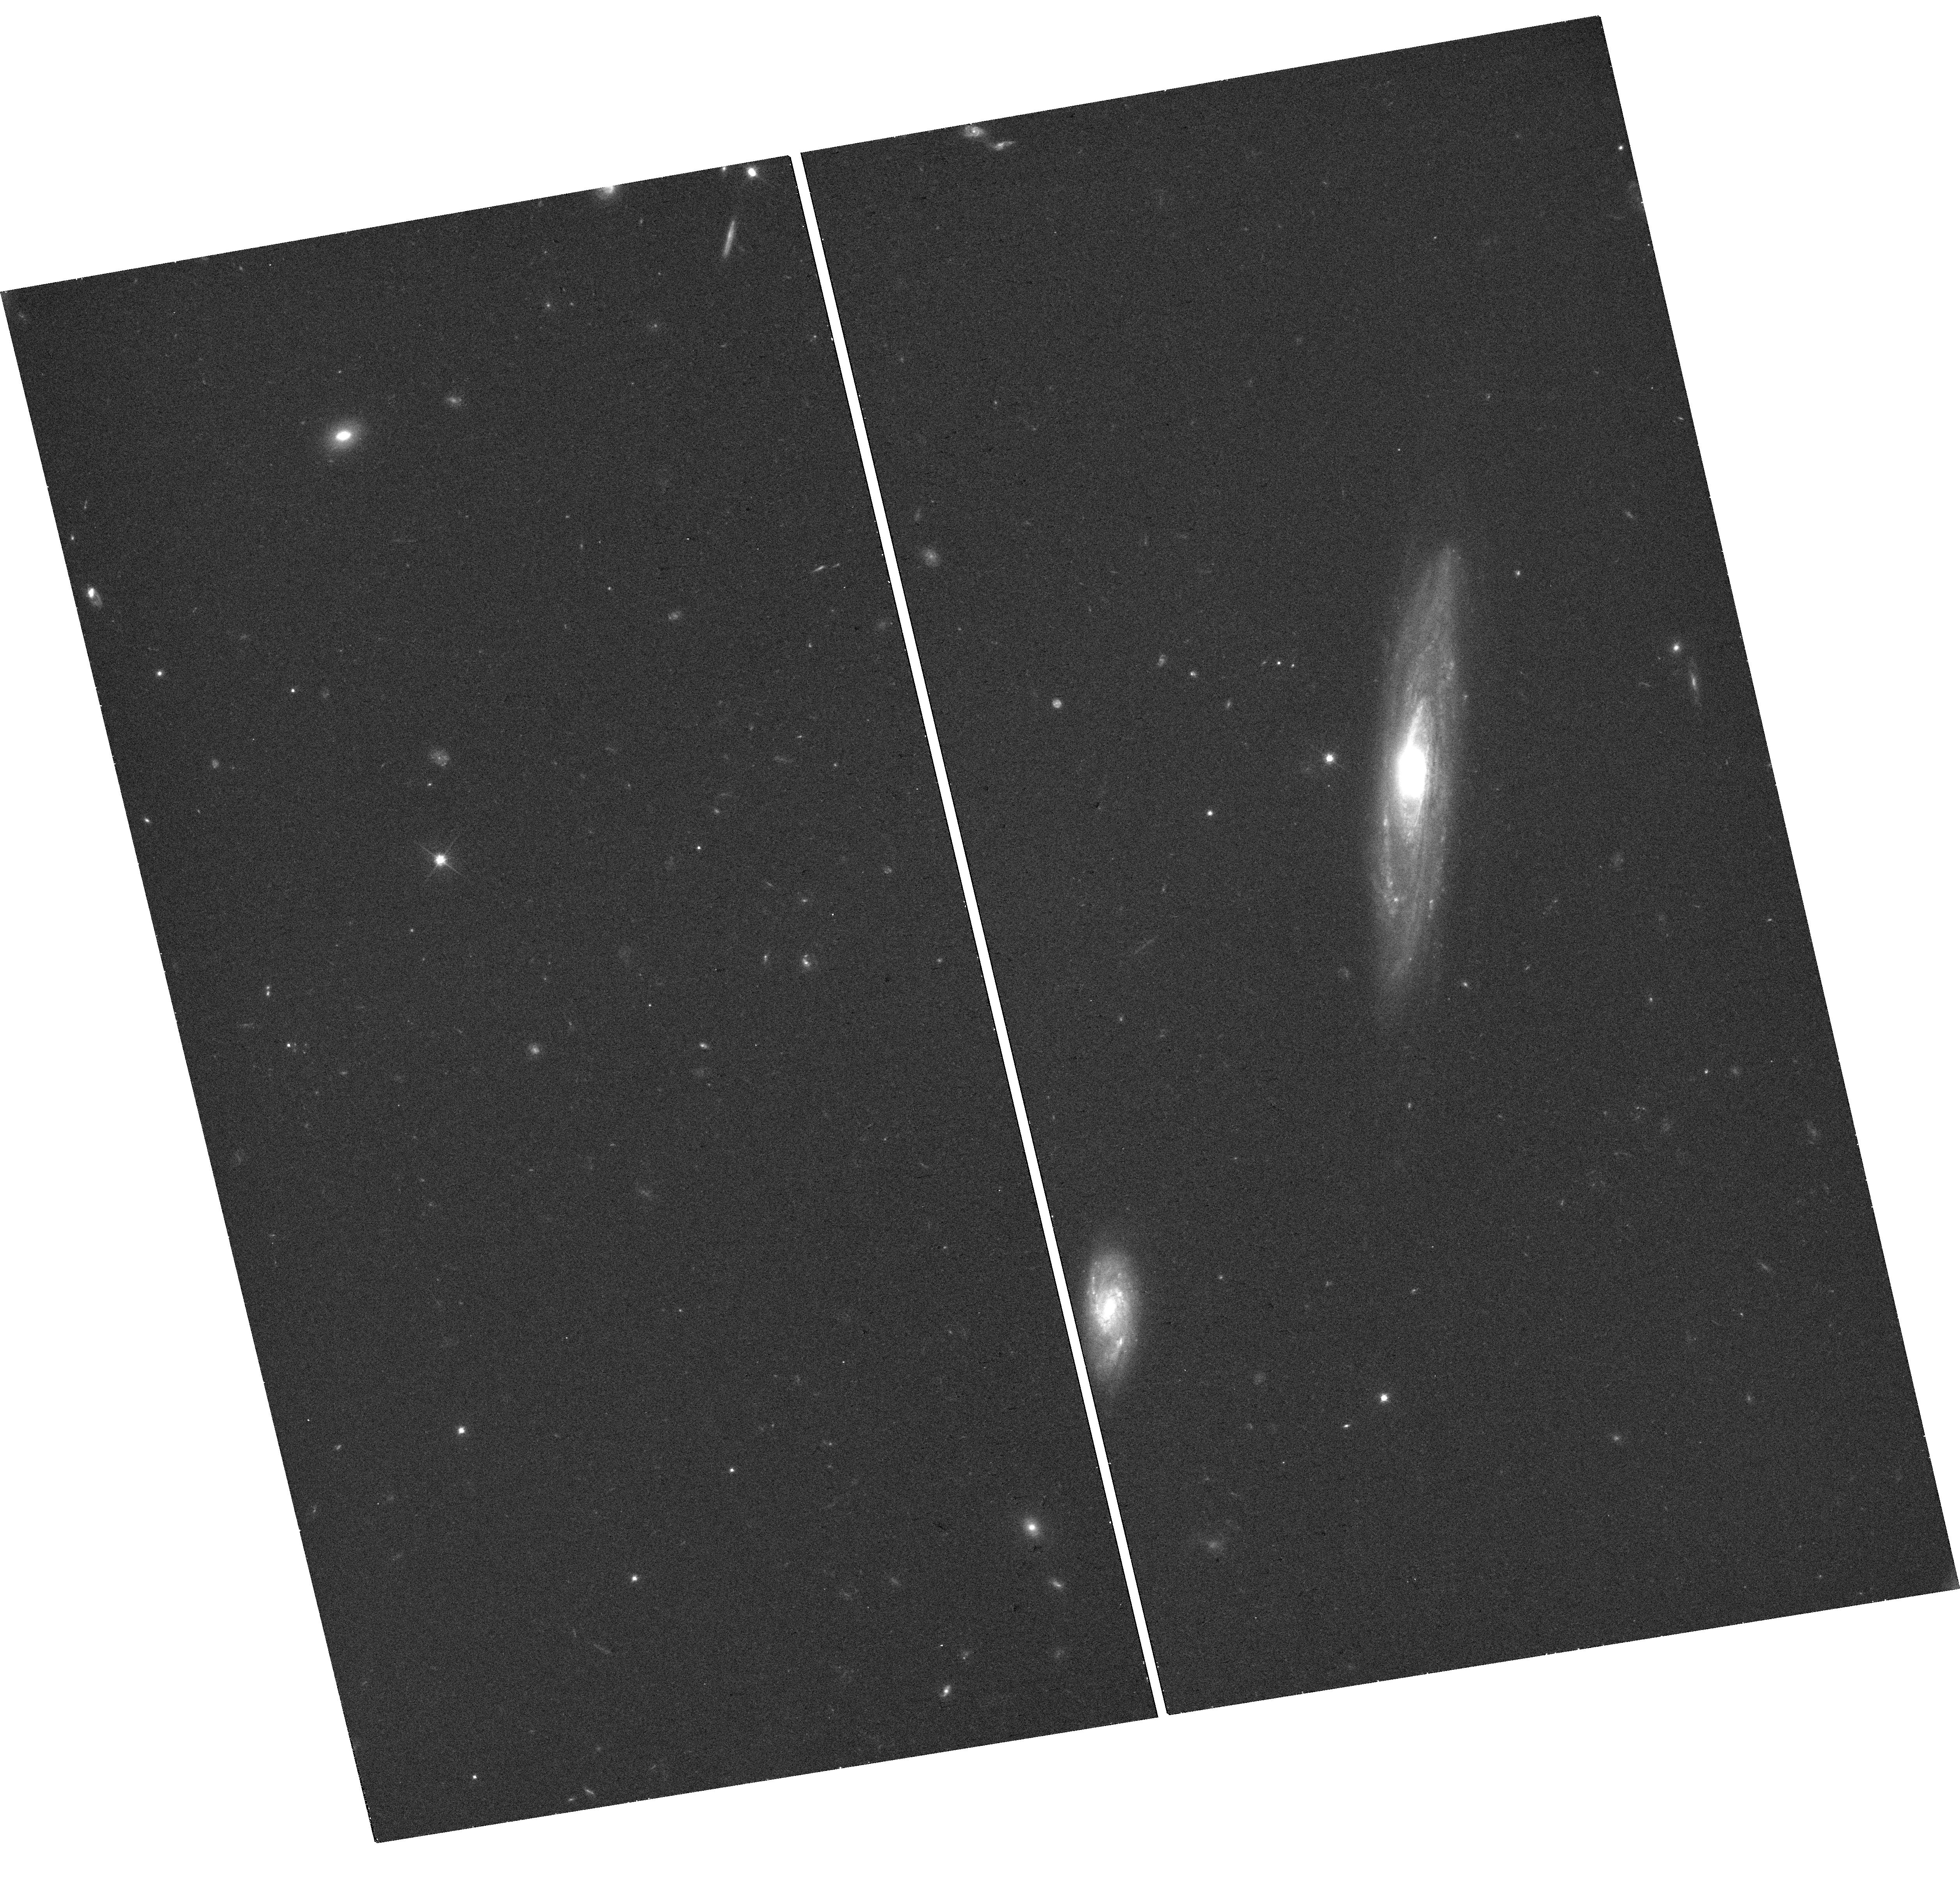
Target: GRB190829A
Instrument: WFC3/UVIS
Filter: F606W
Exposure: 17 min
Observation ID: hst_16042_04_wfc3_uvis_f606w_ie8a04

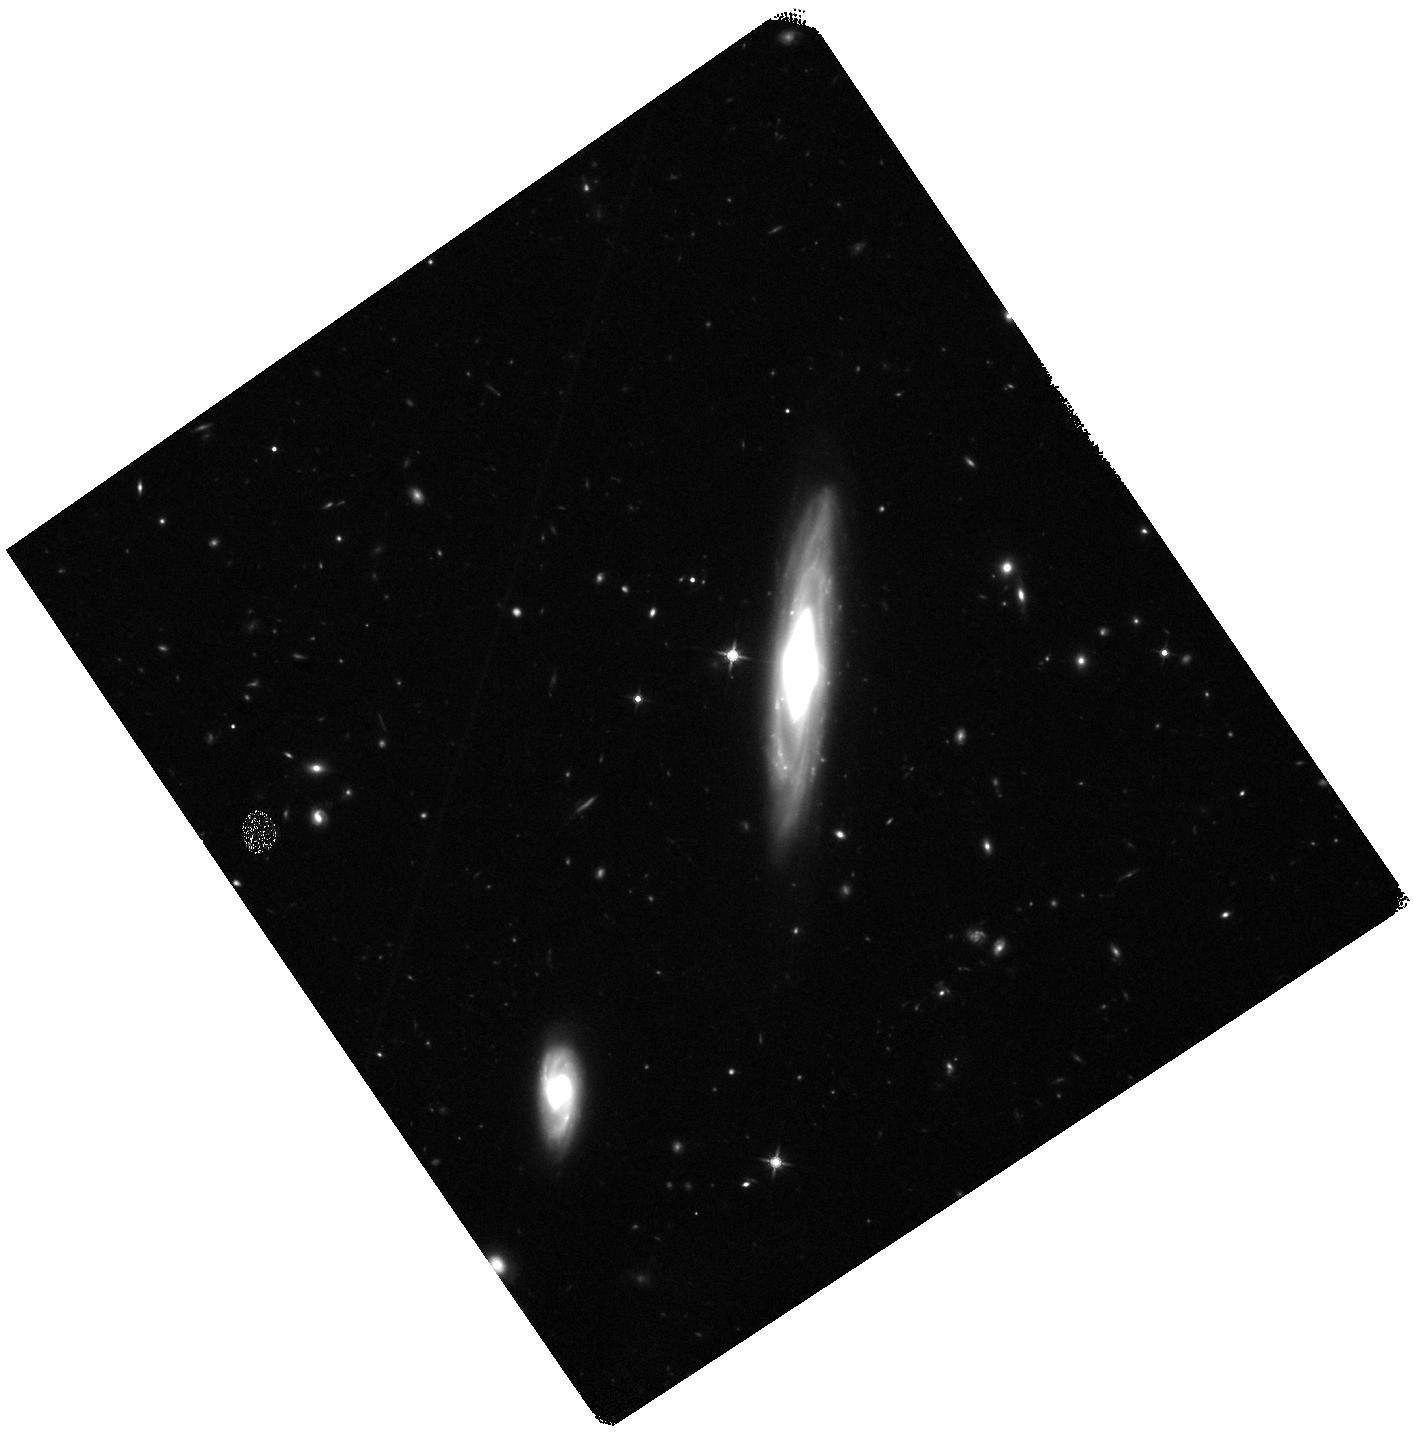
Target: GRB190829A
Instrument: WFC3/IR
Filter: F140W
Exposure: 20 min
Observation ID: hst_16042_03_wfc3_ir_f140w_ie8a03

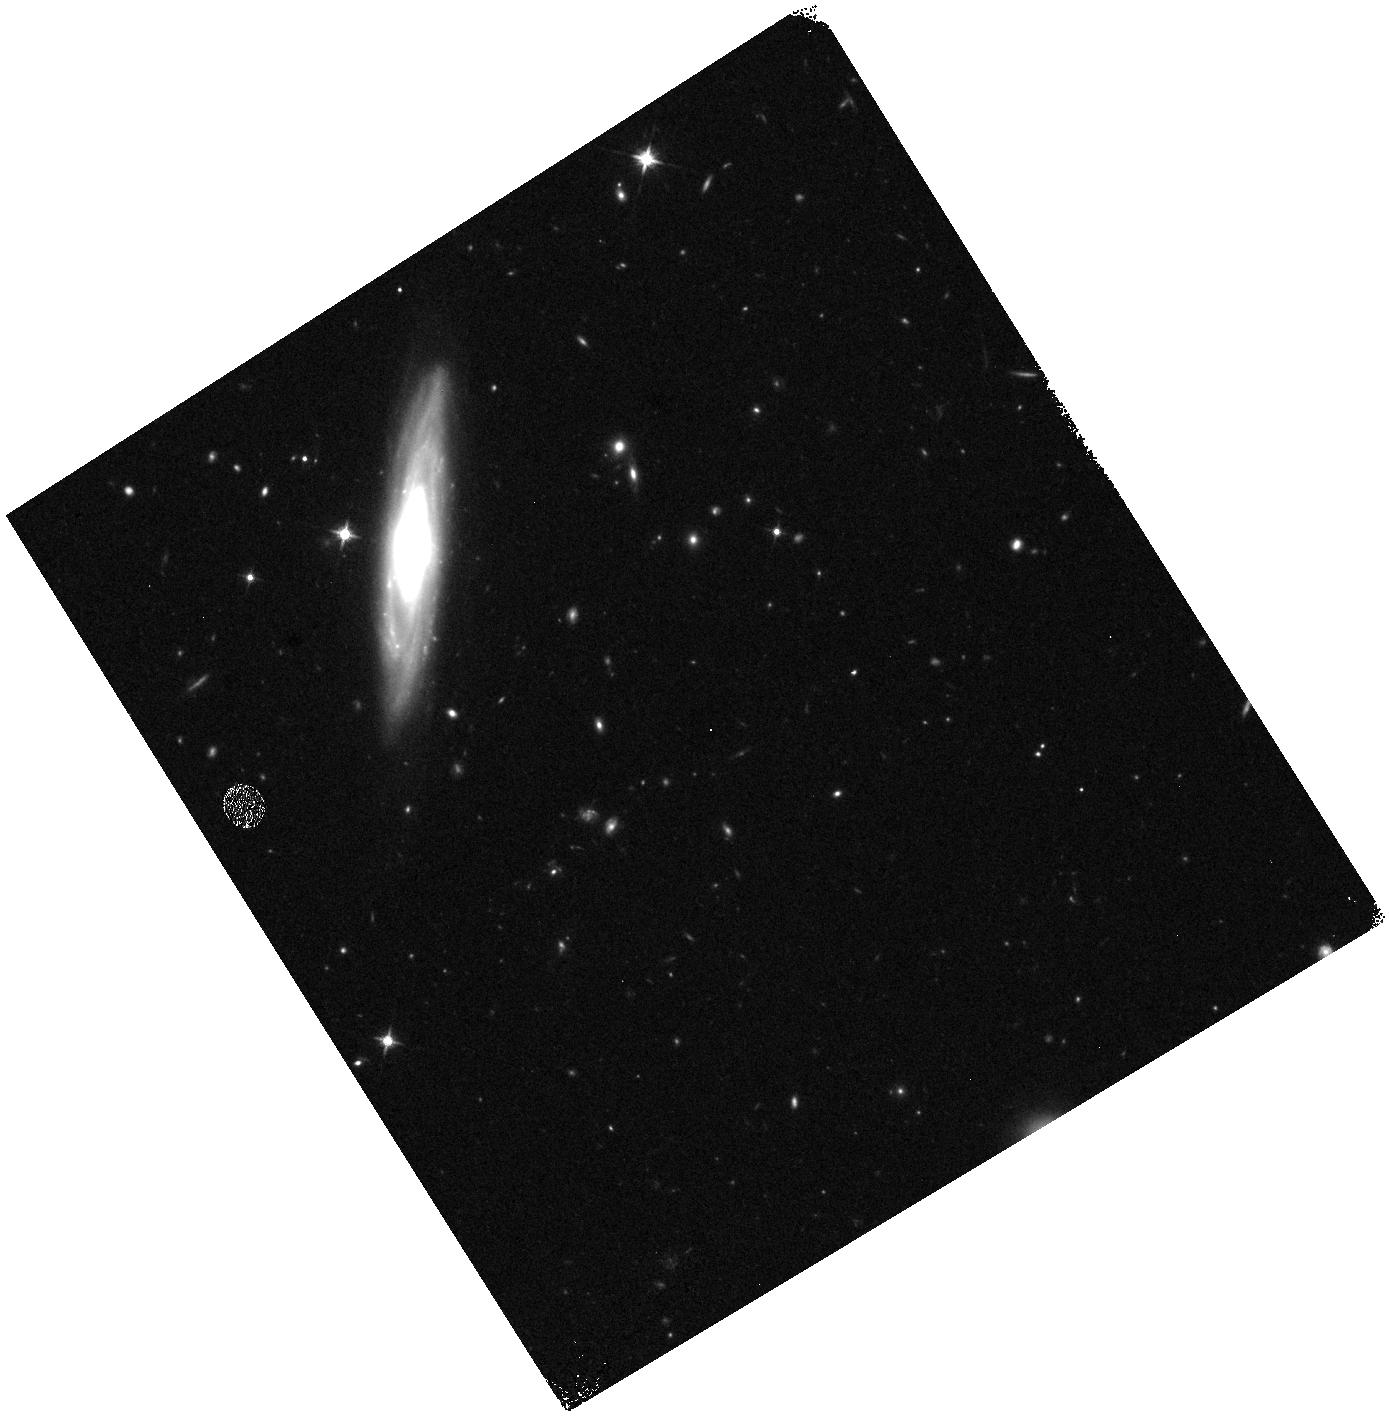
Target: GRB190829A
Instrument: WFC3/IR
Filter: F125W
Exposure: 12 min
Observation ID: hst_16042_01_wfc3_ir_f125w_ie8a01

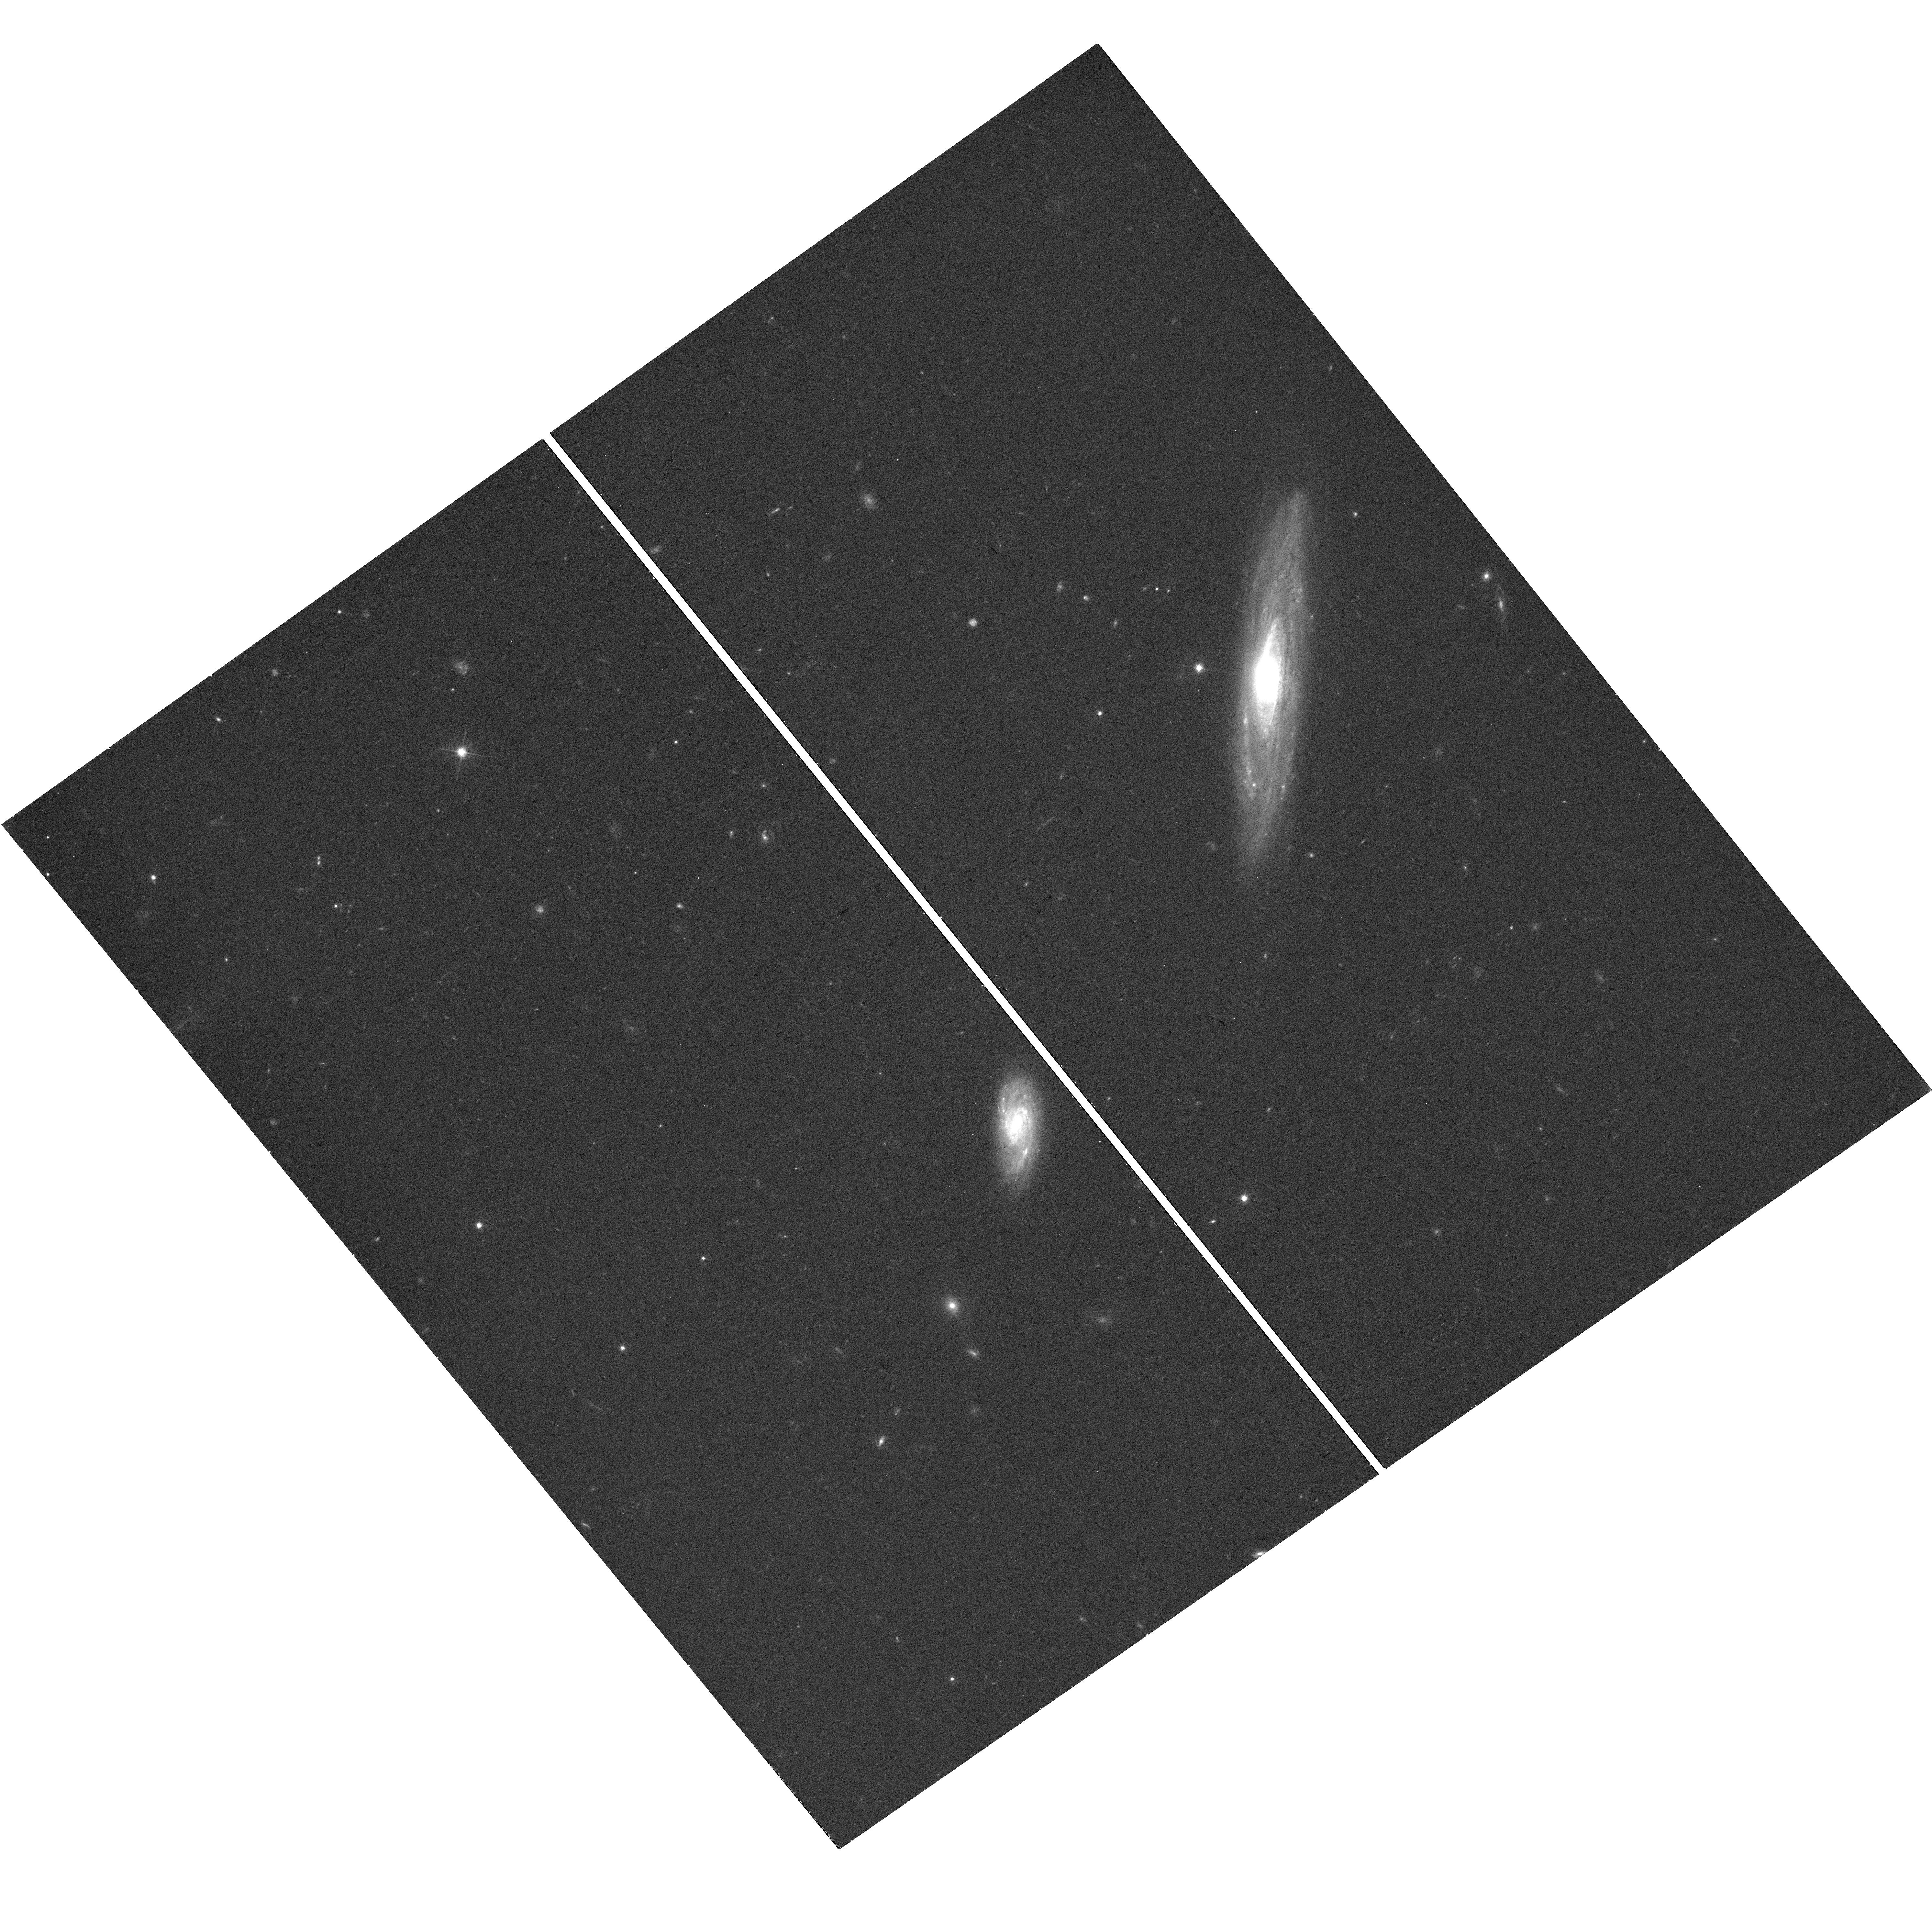
Target: GRB190829A
Instrument: WFC3/UVIS
Filter: F606W
Exposure: 17 min
Observation ID: hst_16042_05_wfc3_uvis_f606w_ie8a05

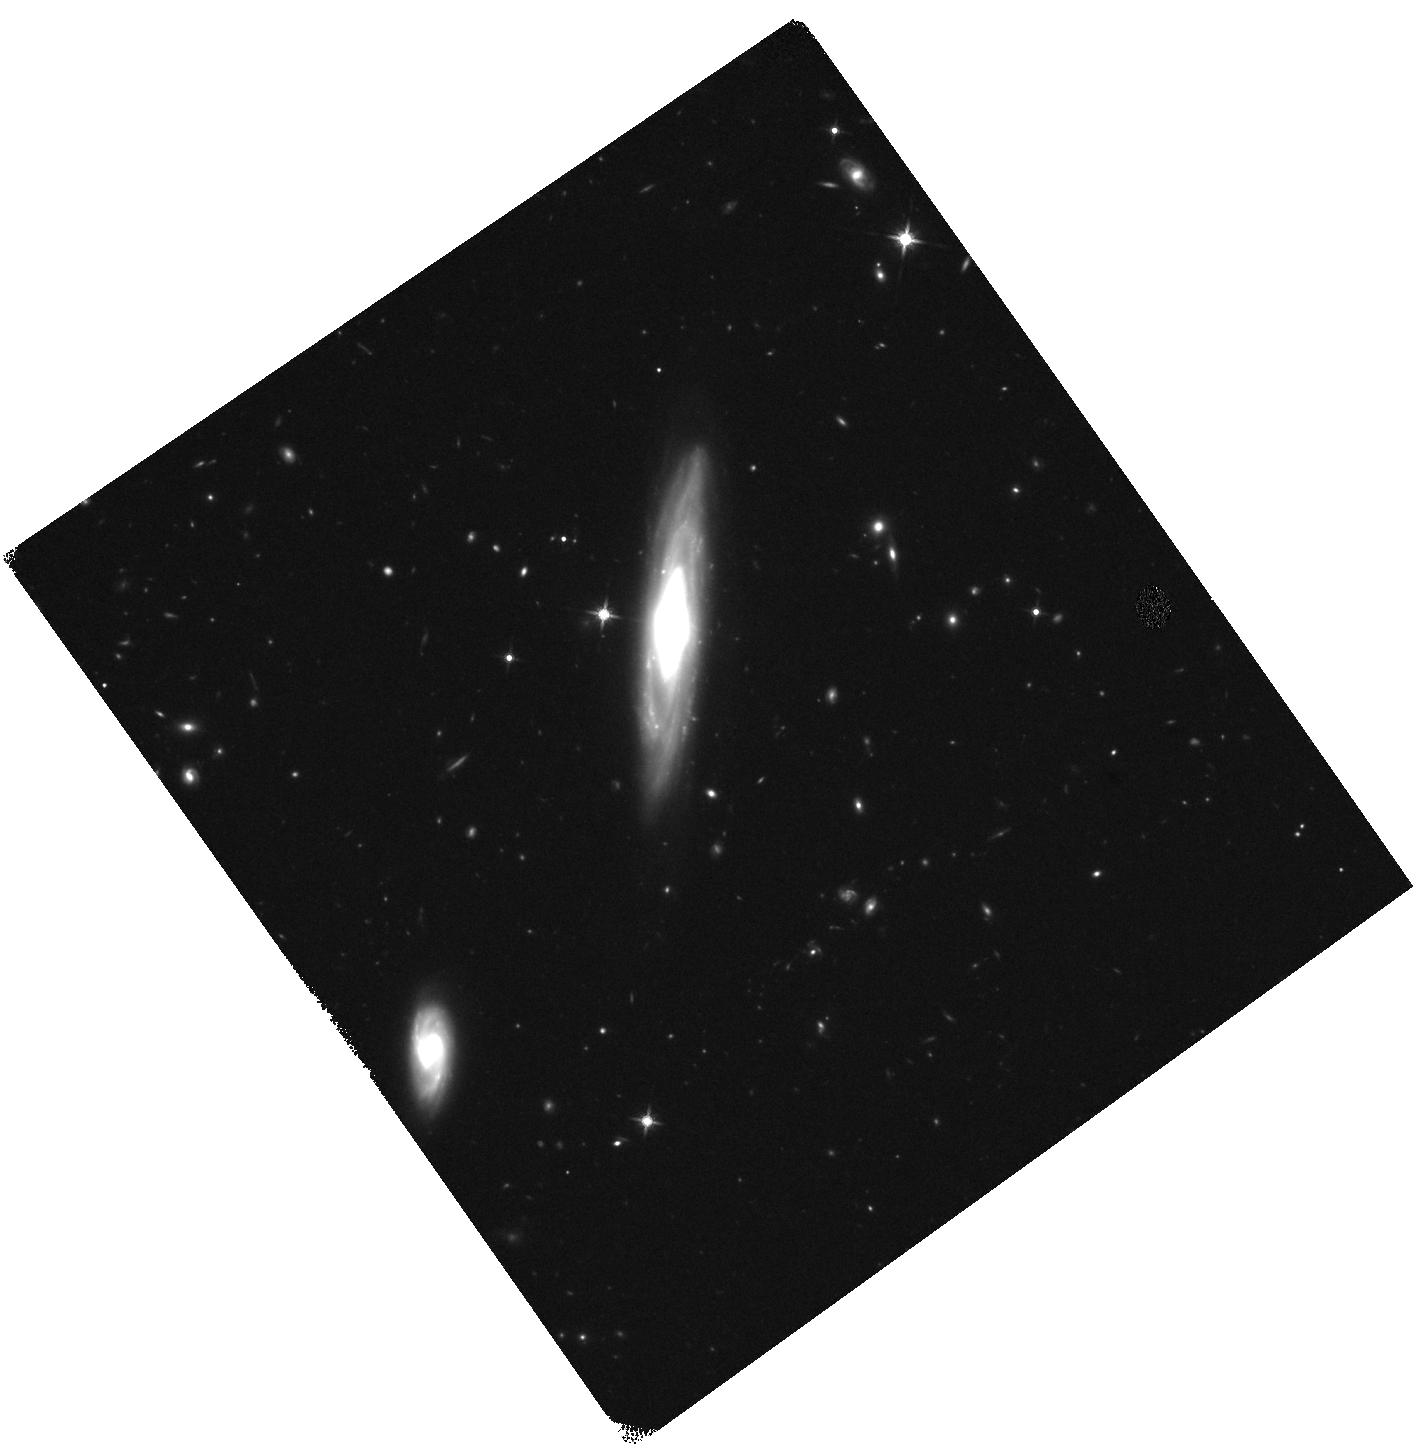
Target: GRB190829A
Instrument: WFC3/IR
Filter: F140W
Exposure: 20 min
Observation ID: hst_16042_05_wfc3_ir_f140w_ie8a05

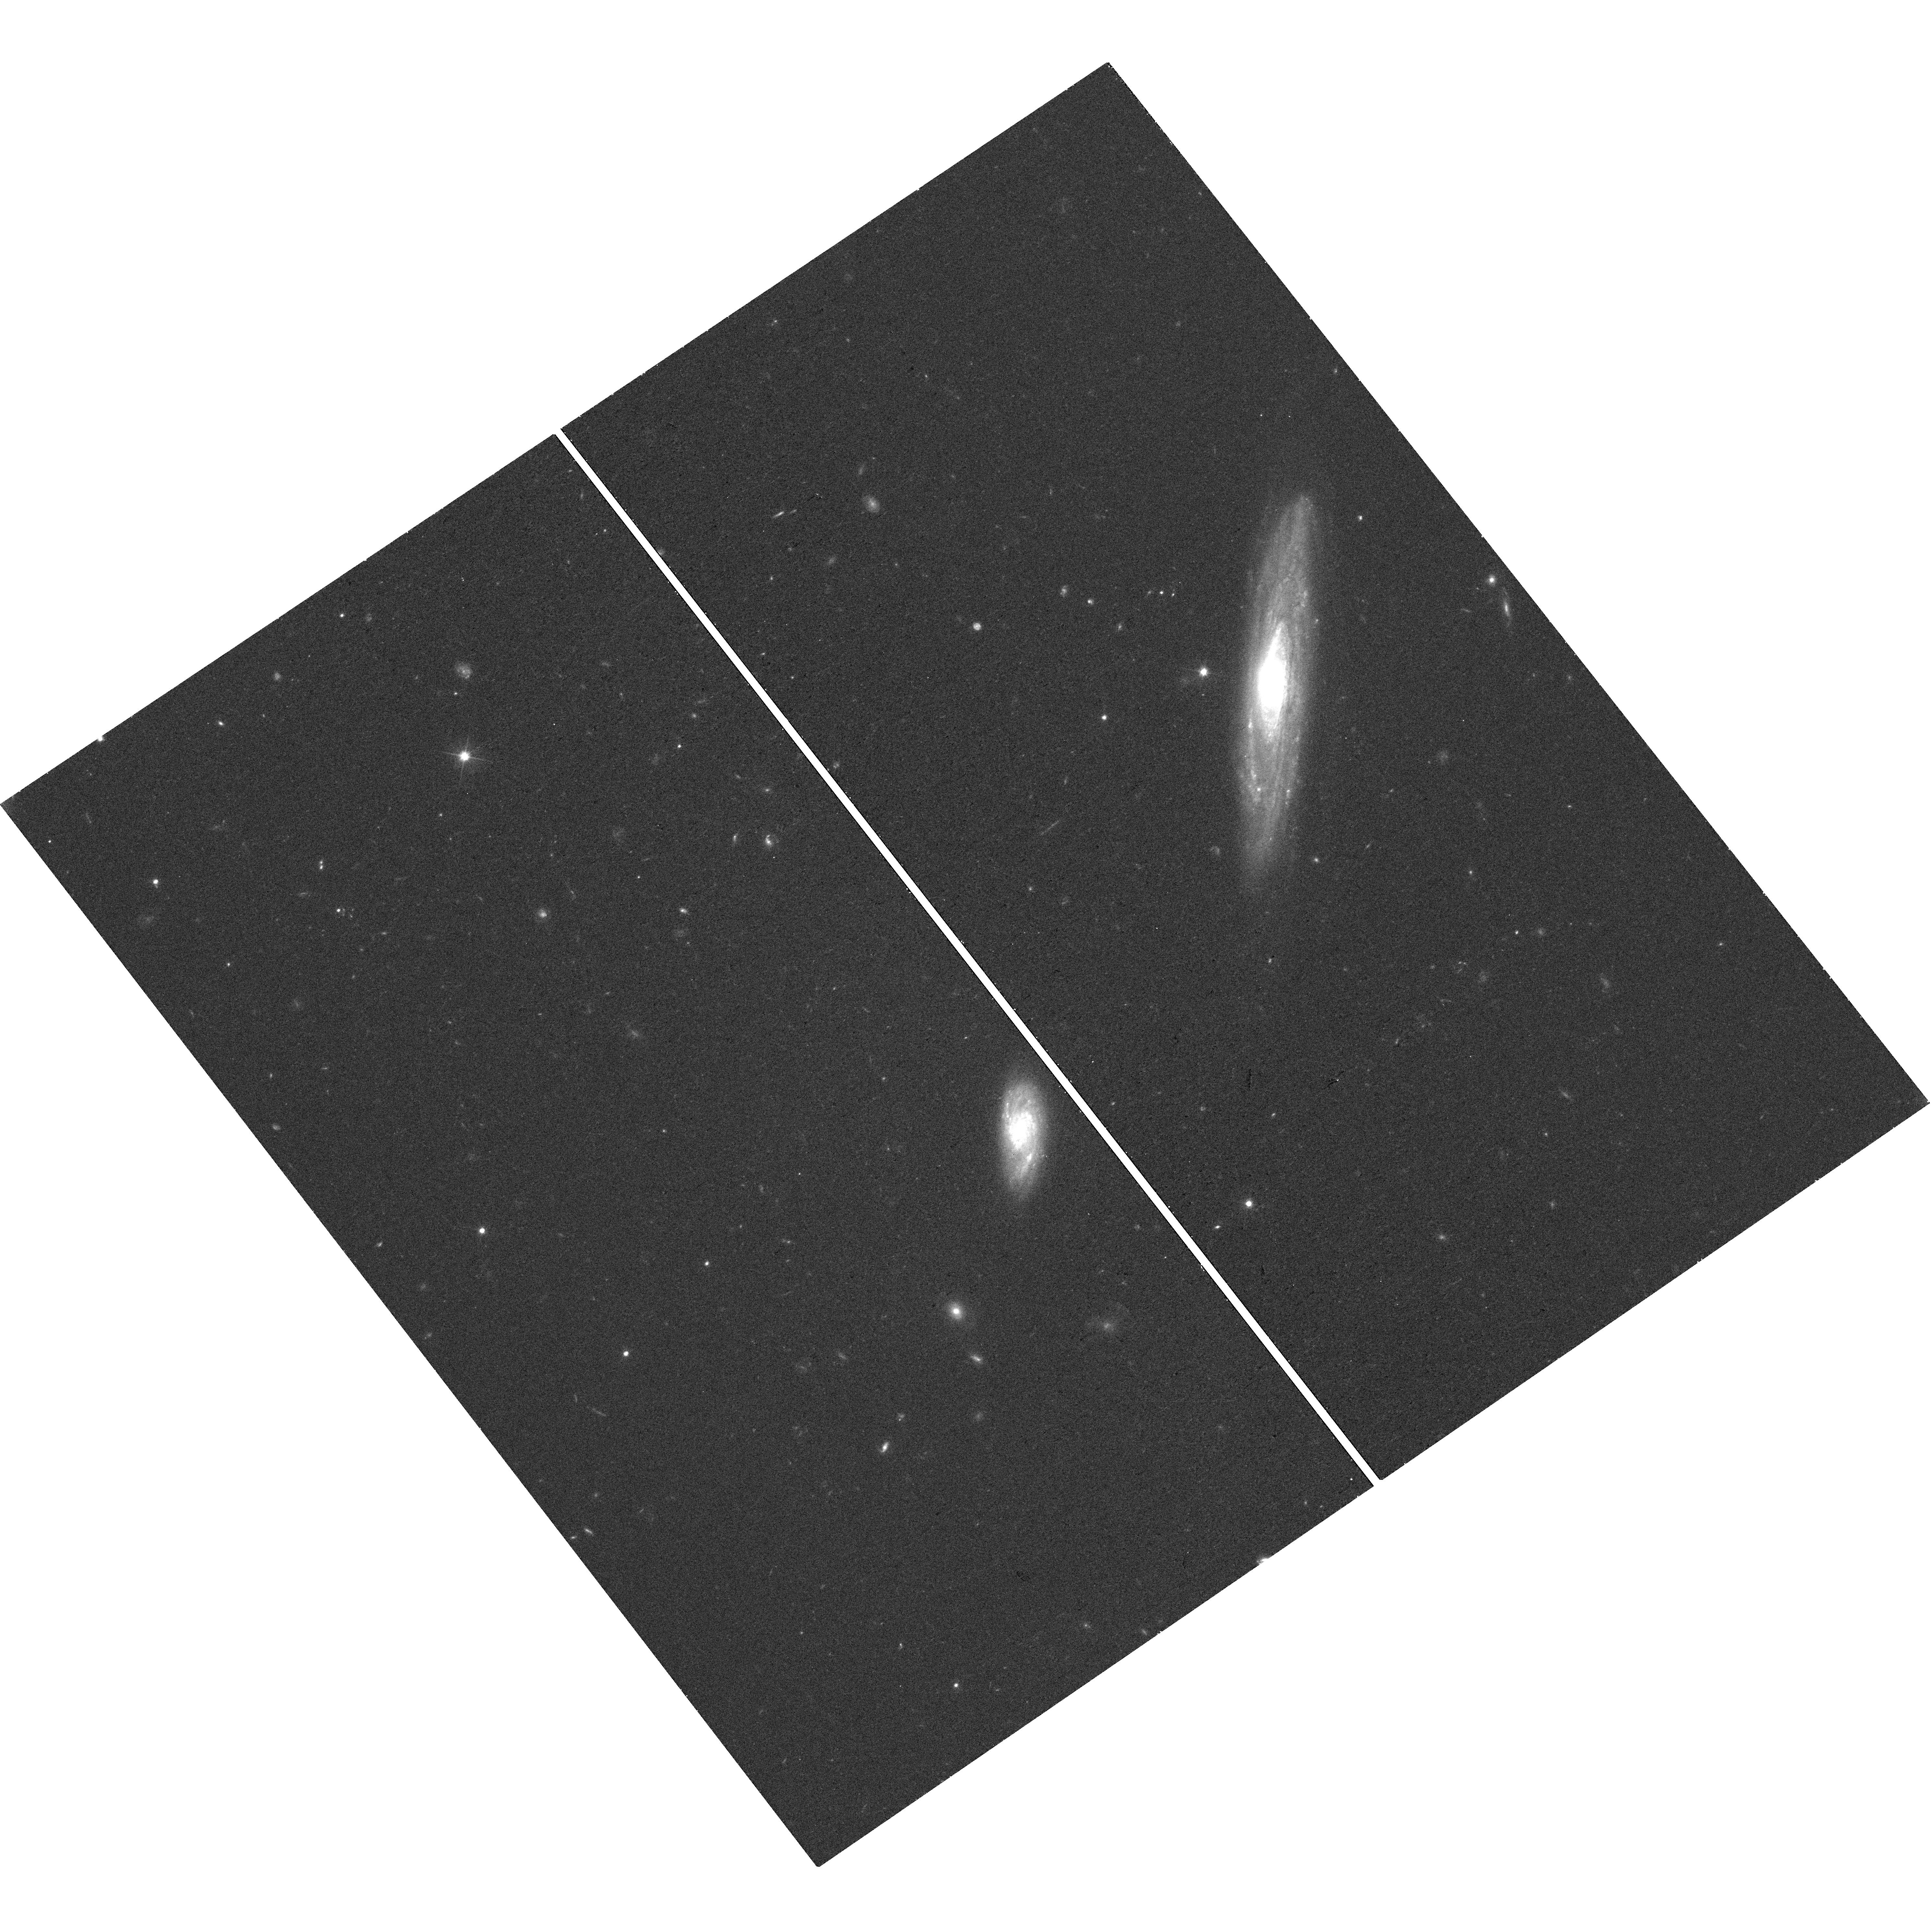
Target: GRB190829A
Instrument: WFC3/UVIS
Filter: F606W
Exposure: 17 min
Observation ID: hst_16042_03_wfc3_uvis_f606w_ie8a03

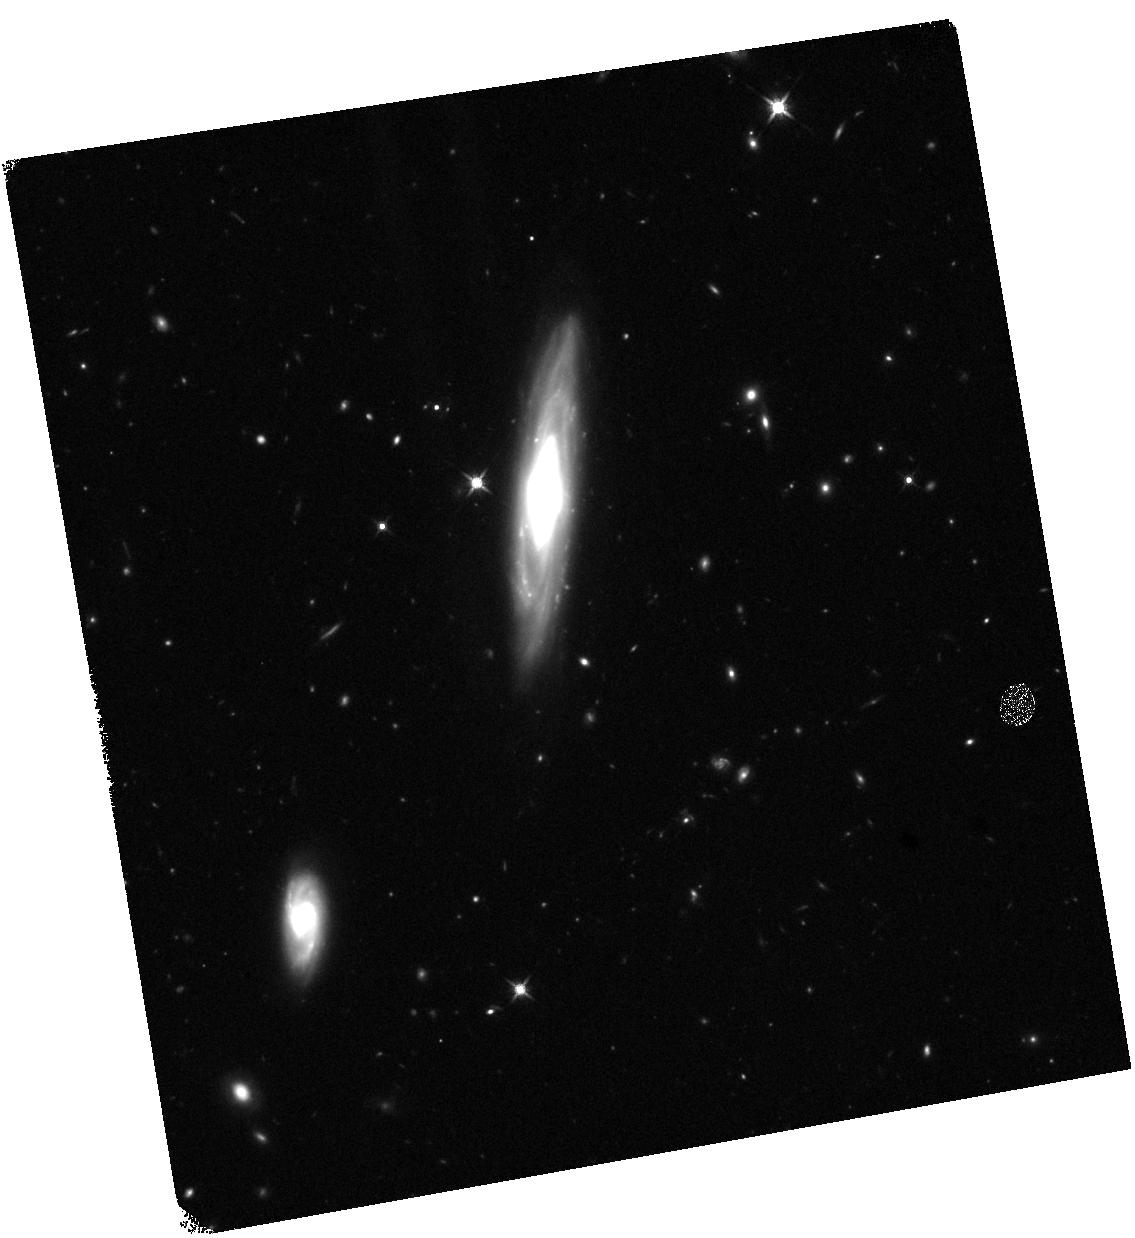
Target: GRB190829A
Instrument: WFC3/IR
Filter: F140W
Exposure: 20 min
Observation ID: hst_16042_04_wfc3_ir_f140w_ie8a04

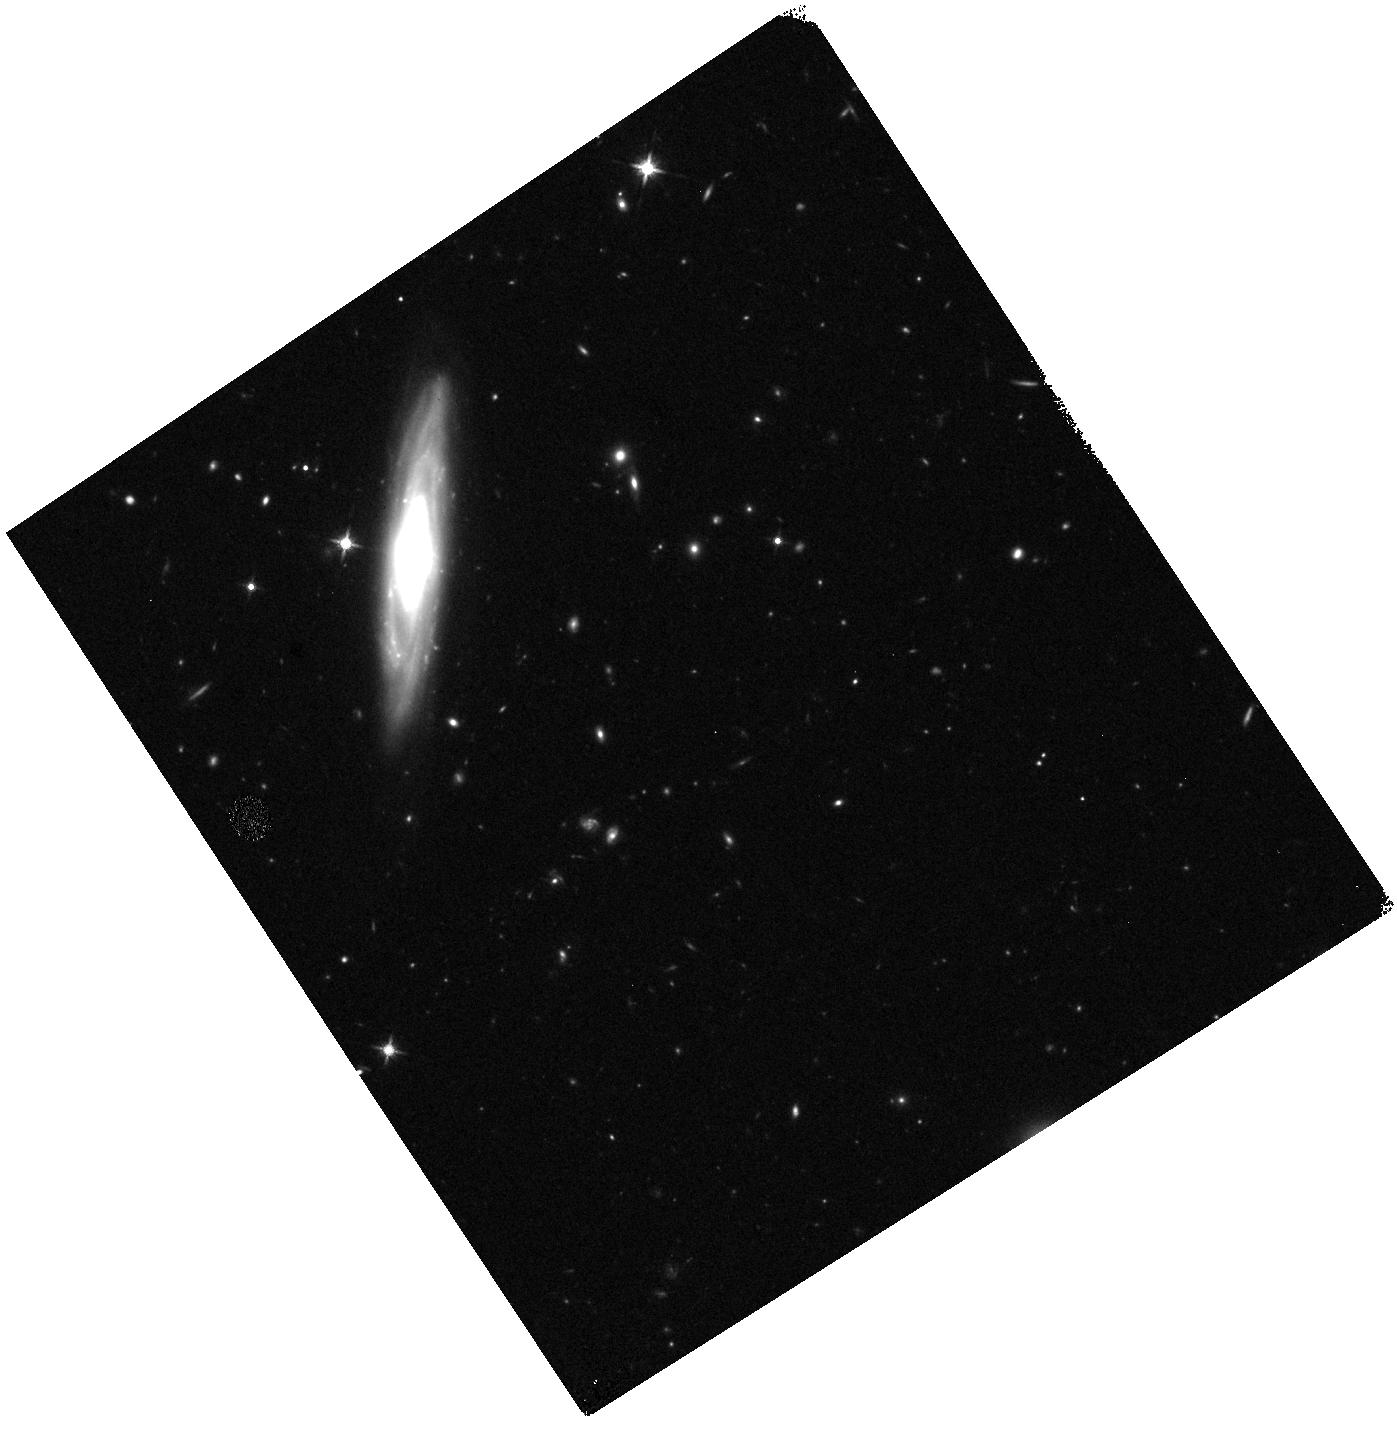
Target: GRB190829A
Instrument: WFC3/IR
Filter: F140W
Exposure: 12 min
Observation ID: hst_16042_02_wfc3_ir_f140w_ie8a02

Do collapsars make the heavy elements: A sensitive search in a nearby gamma-ray burst? (PI: Levan, Andrew James)

The origin of half of the elements heavier than iron -- the so-called r-process elements -- is a central unsolved mystery in astrophysics. These atoms include both precious metals (e.g. gold) as well as radioactive elements required for geophysical processes on the Earth (e.g. thorium) and even some which are necessary on Earth for advanced life (e.g. iodine). Recent observations with both light and gravitational waves have demonstrated that at least some of these elements are formed through the merger of two neutron stars, but such a population struggles to reproduce the enrichment patterns seen in stars within the Milky Way as well apparent early enrichment in some dwarf galaxies. Instead, recent work implies that the accretion disks formed in the stellar collapse that powers a long duration gamma-ray burst could in-fact be a dominant site. If this is true we should be able to observe r-process synthesis in the associated supernovae. The presence of lanthanides in r-process material creates strong opacity, such that the signature of their synthesis should be a late time infrared component visible in the supernova light. Here we propose sensitive HST observations that will search for both spectroscopic and photometric evidence of the r-process, providing the opportunity to test, for the first time, if collapsars are responsible for heavy element production.